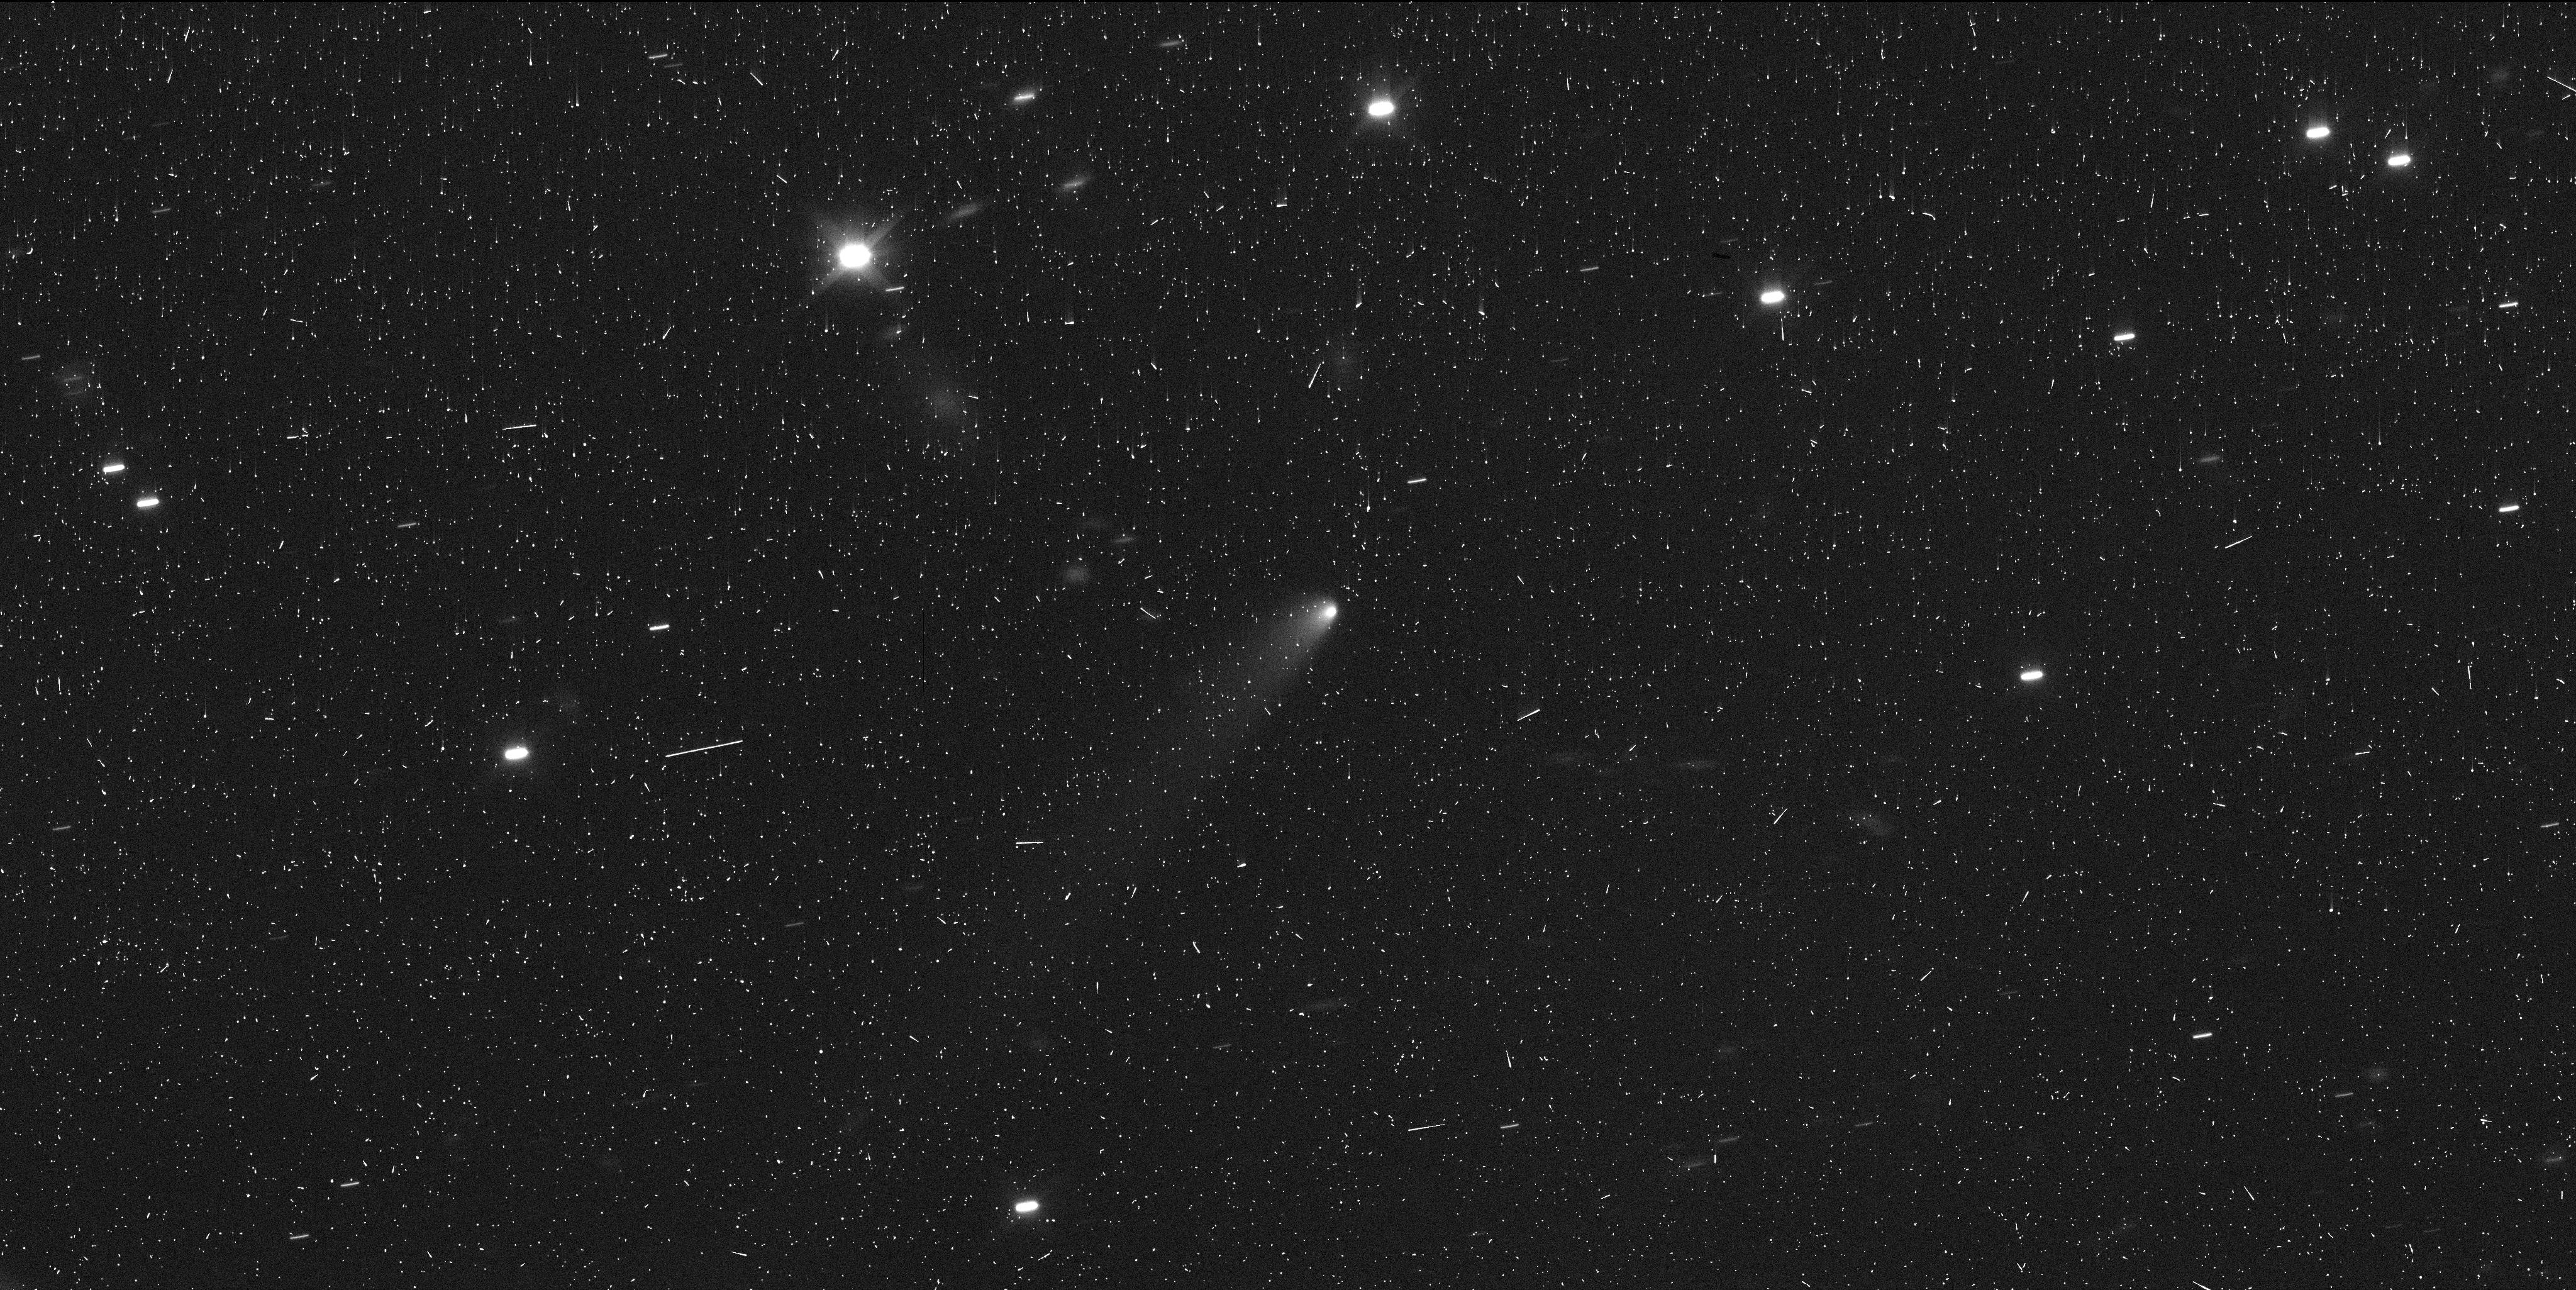
Target: 2019LD2
Instrument: WFC3/UVIS
Filter: F350LP
Exposure: 6 min
Observation ID: ie8v02dtq

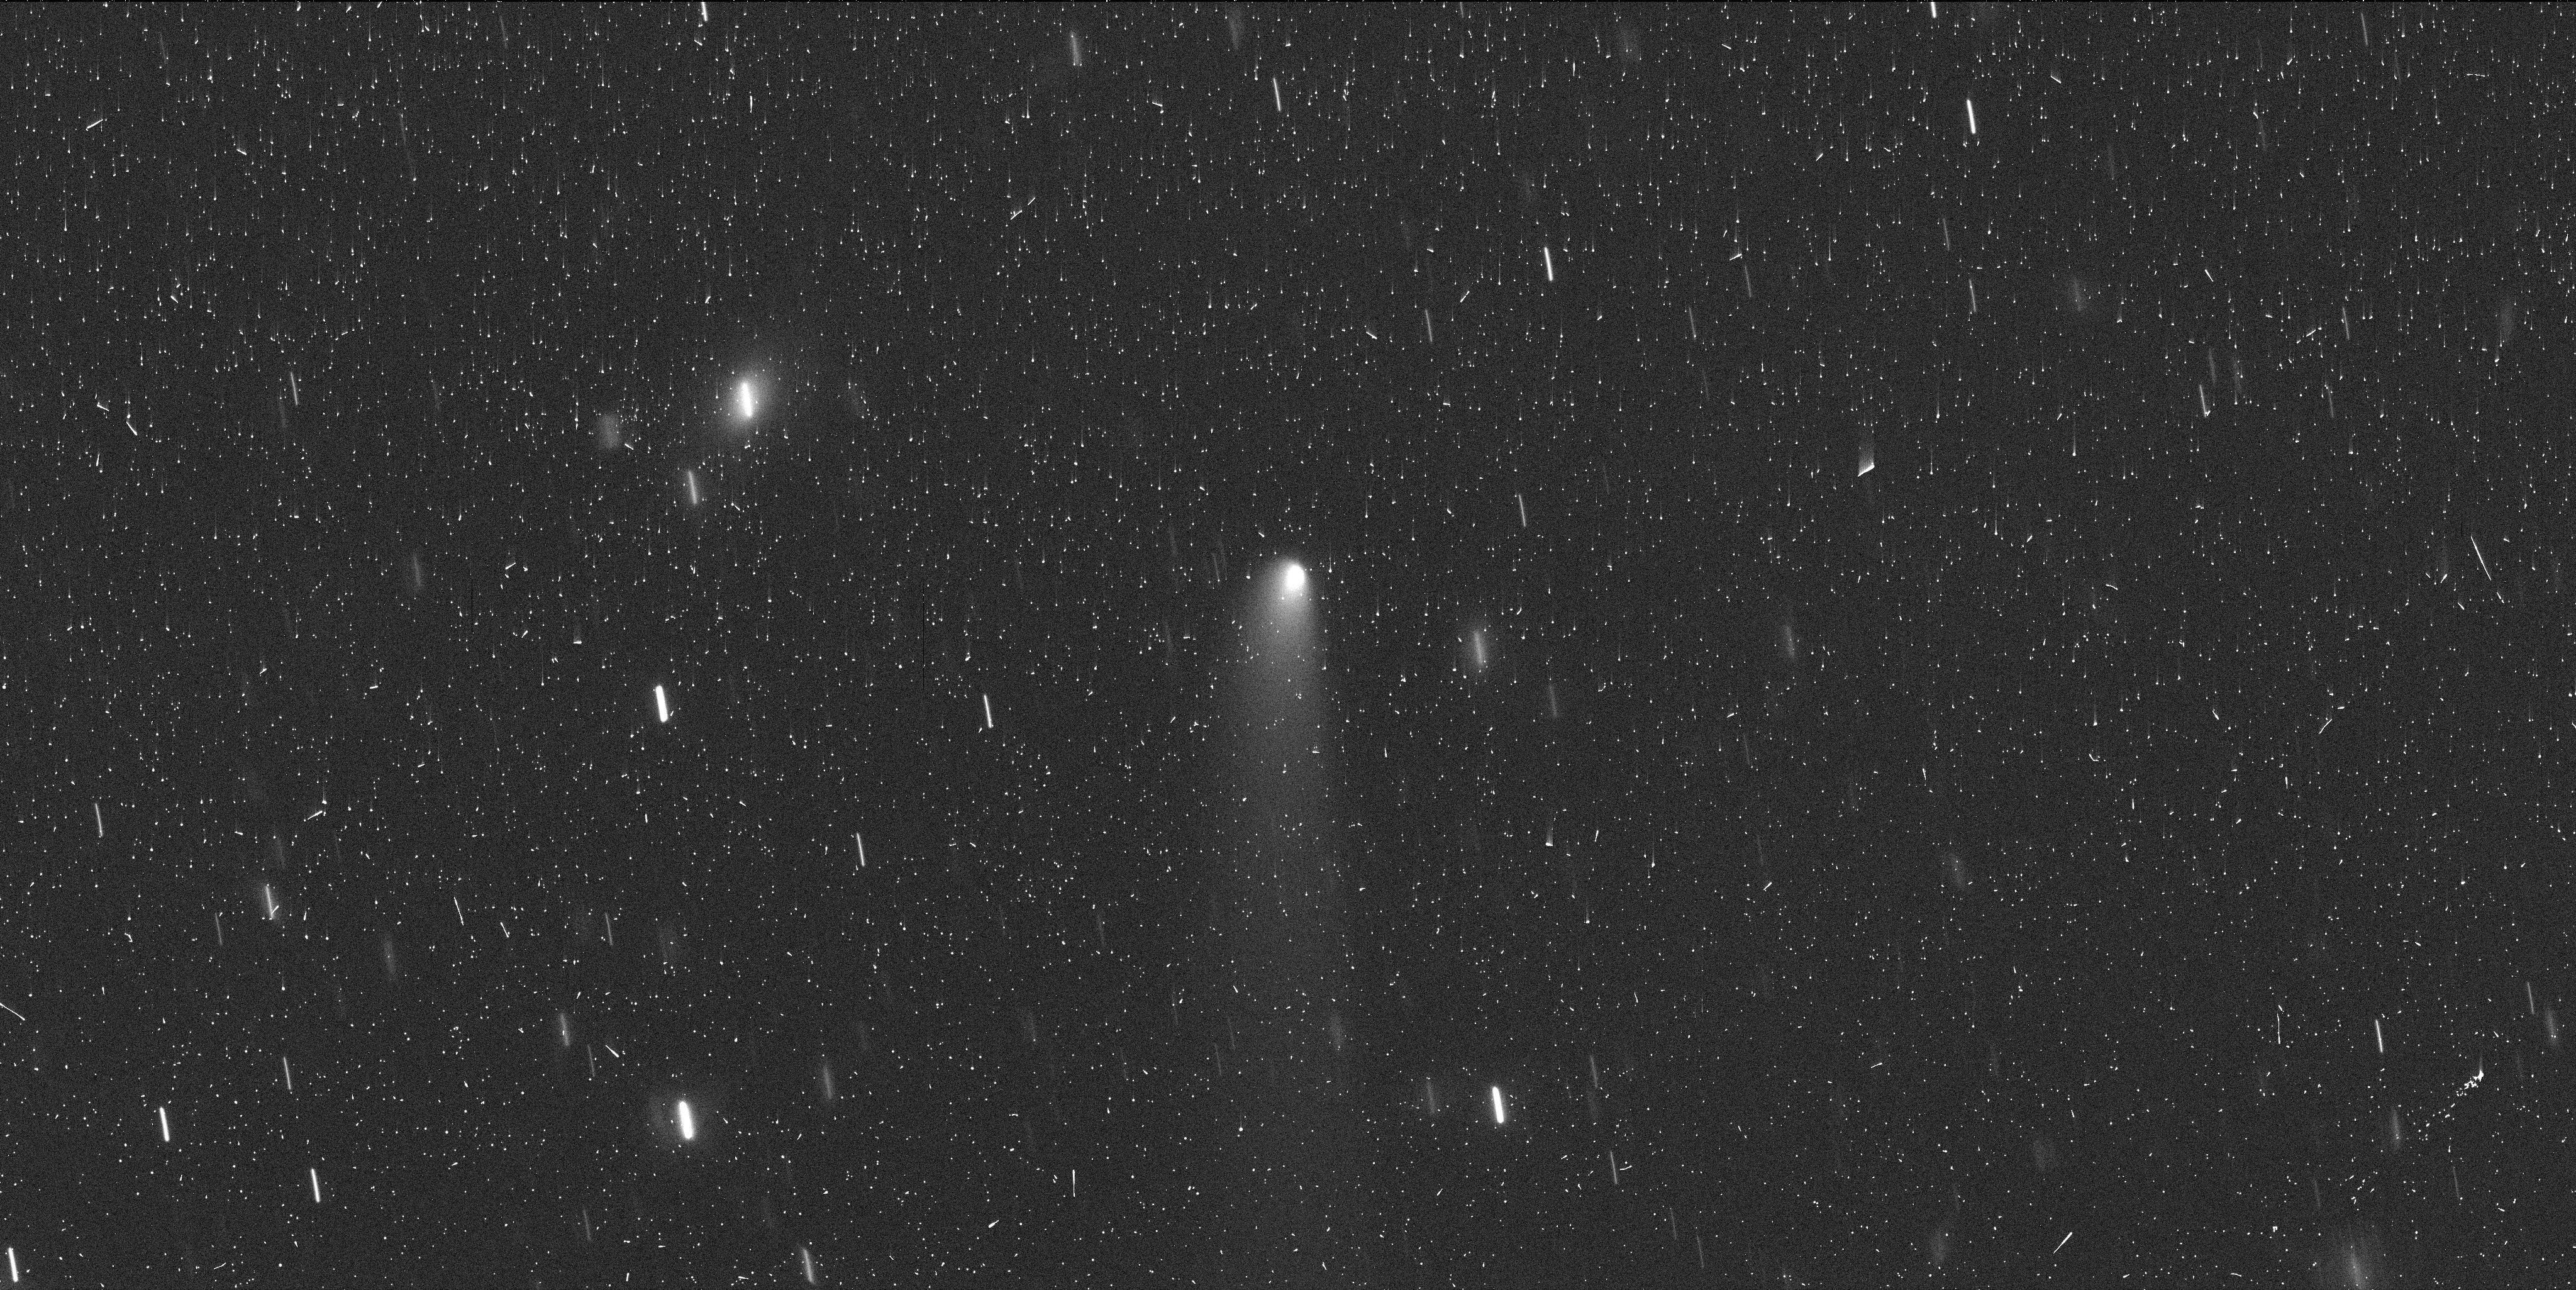
Target: 2019LD2
Instrument: WFC3/UVIS
Filter: F350LP
Exposure: 6 min
Observation ID: ie8v03x9q

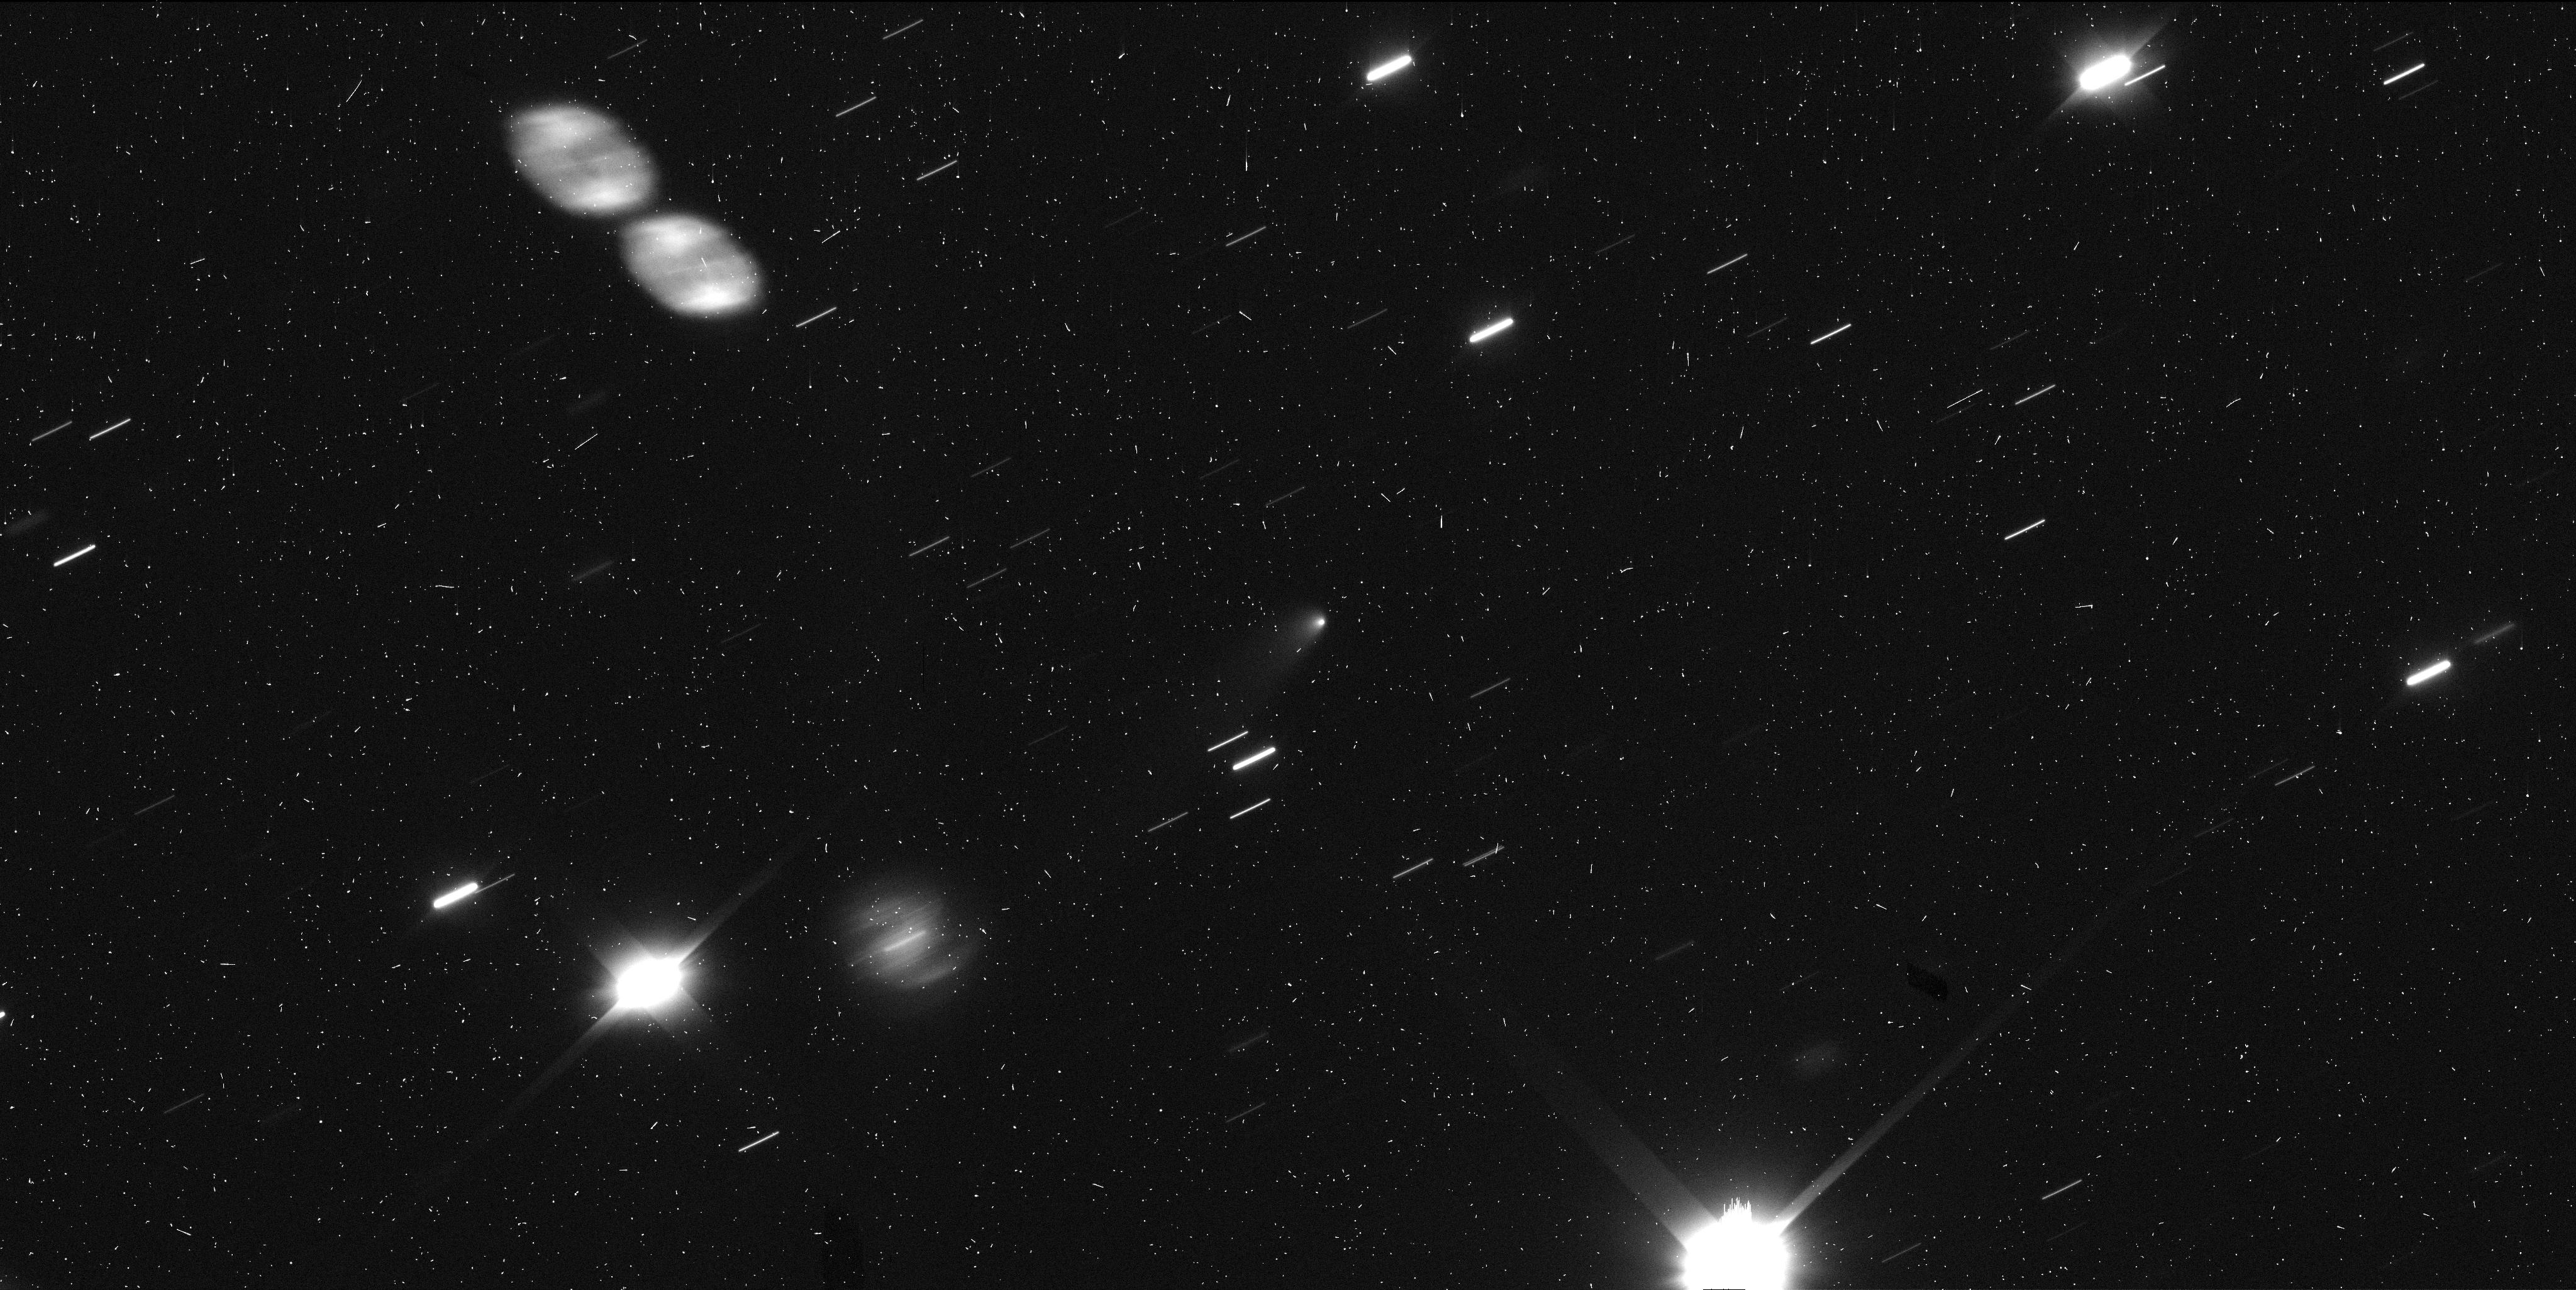
Target: 2019LD2
Instrument: WFC3/UVIS
Filter: F350LP
Exposure: 6 min
Observation ID: ie8v01koq

Determining the cause of activity of the first active Trojan, 2019 LD2 (PI: Bolin, Bryce)

We request three orbits of observing time to study the recently discovered activity of 2019 LD2, the first Jupiter Trojan asteroid observed to have a comet-like, active appearance. Dynamical models predict that most Trojan Asteroids originated in the TransNeptunian belt and should, therefore, contain volatiles that should be active at the present-day heliocentric distances of the Trojans. The main objective of this program is to observe the coma and near-nucleus region of 2019 LD2 to constrain the cause of its activity as to whether caused by the sublimation of volatiles as the origins of Trojans might suggest, or if the activity is caused by impact or rotational disruption. Thus we will be constraining the possible volatile content of Trojan asteroids by studying 2019 LD2 with HST. We will accomplish this goal by using the high-resolution capabilities to observe the dust behavior of 2019 LD2 and its evolution as it approaches perihelion in March and April 2020 where the sublimation of volatiles is expected to increase and when the orbital plane angle is minimized allowing for the measurement of the perpendicular velocity component of the ejected dust. We will also constrain the 2019 LD2's nucleus size using the advanced high-resolution capabilities of HST. The discovery and confirmation of the activity of 2019 LD2 did not occur until after the regular GO proposal deadline and waiting for cycle 28 will mean the dispersal of dust diagnosing the activity by Solar Radiation pressure. The detection of volatile-driven activity on the first known active Trojan will be tremendously exciting and will be useful for leveraging subsequent observations of this novel type of object.